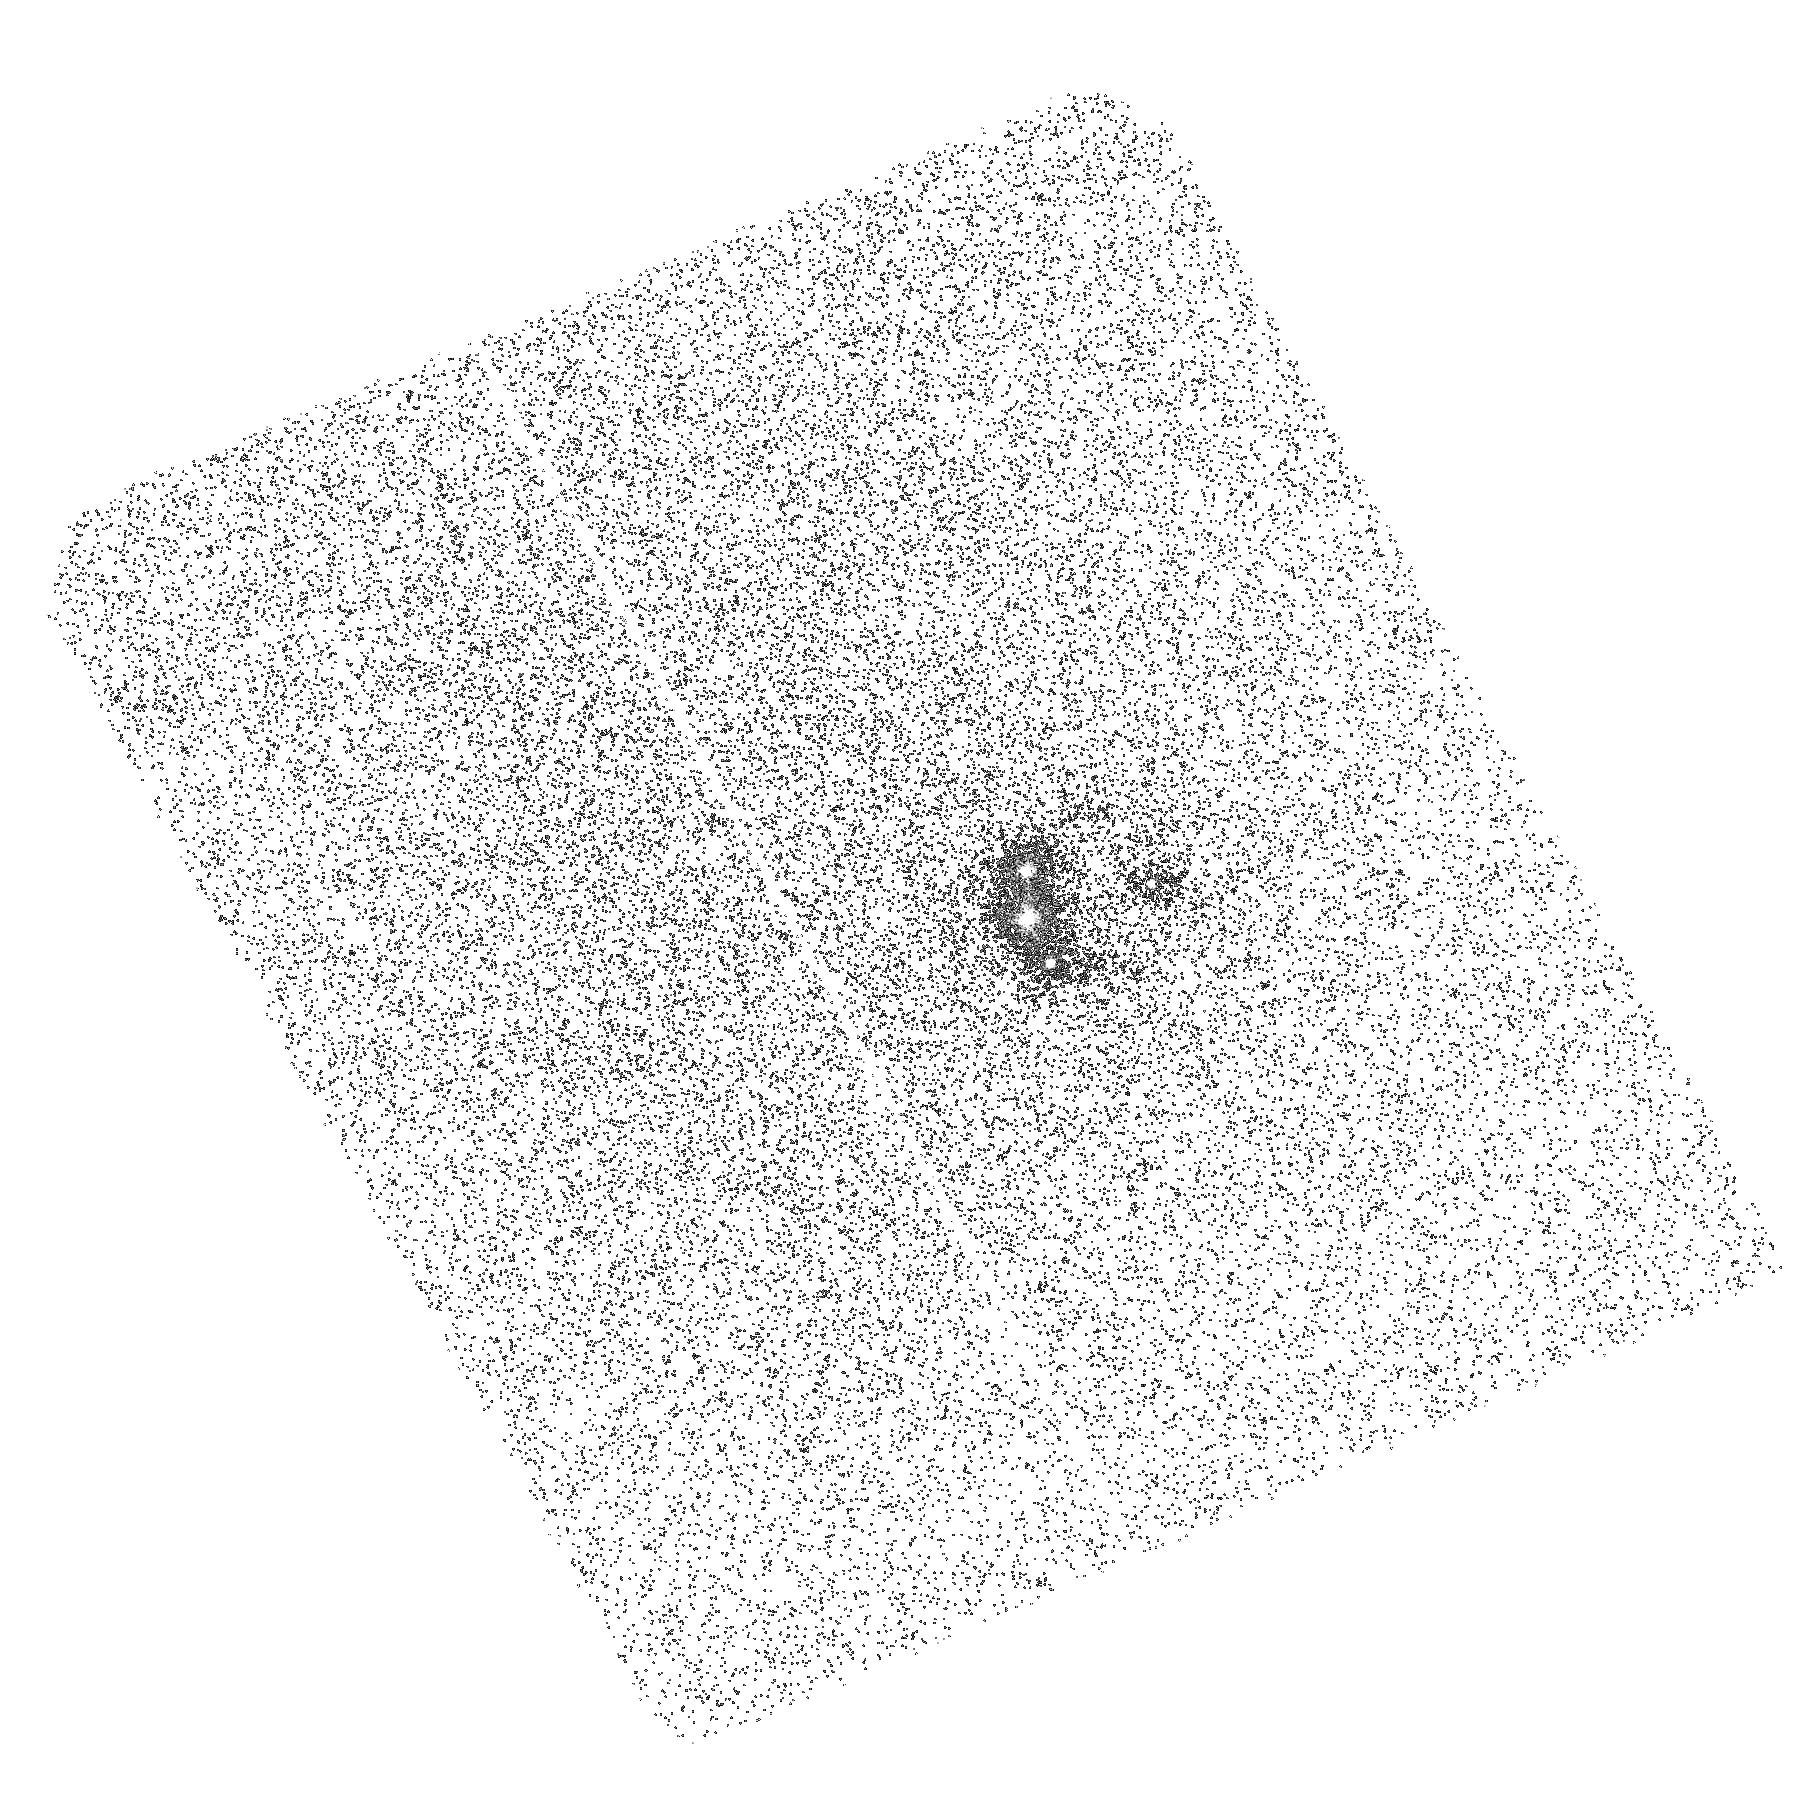
Target: RXJ1131-1231
Instrument: ACS/SBC
Filter: F165LP
Exposure: 42 min
Observation ID: hst_11225_09_acs_sbc_f165lp_j9ya09

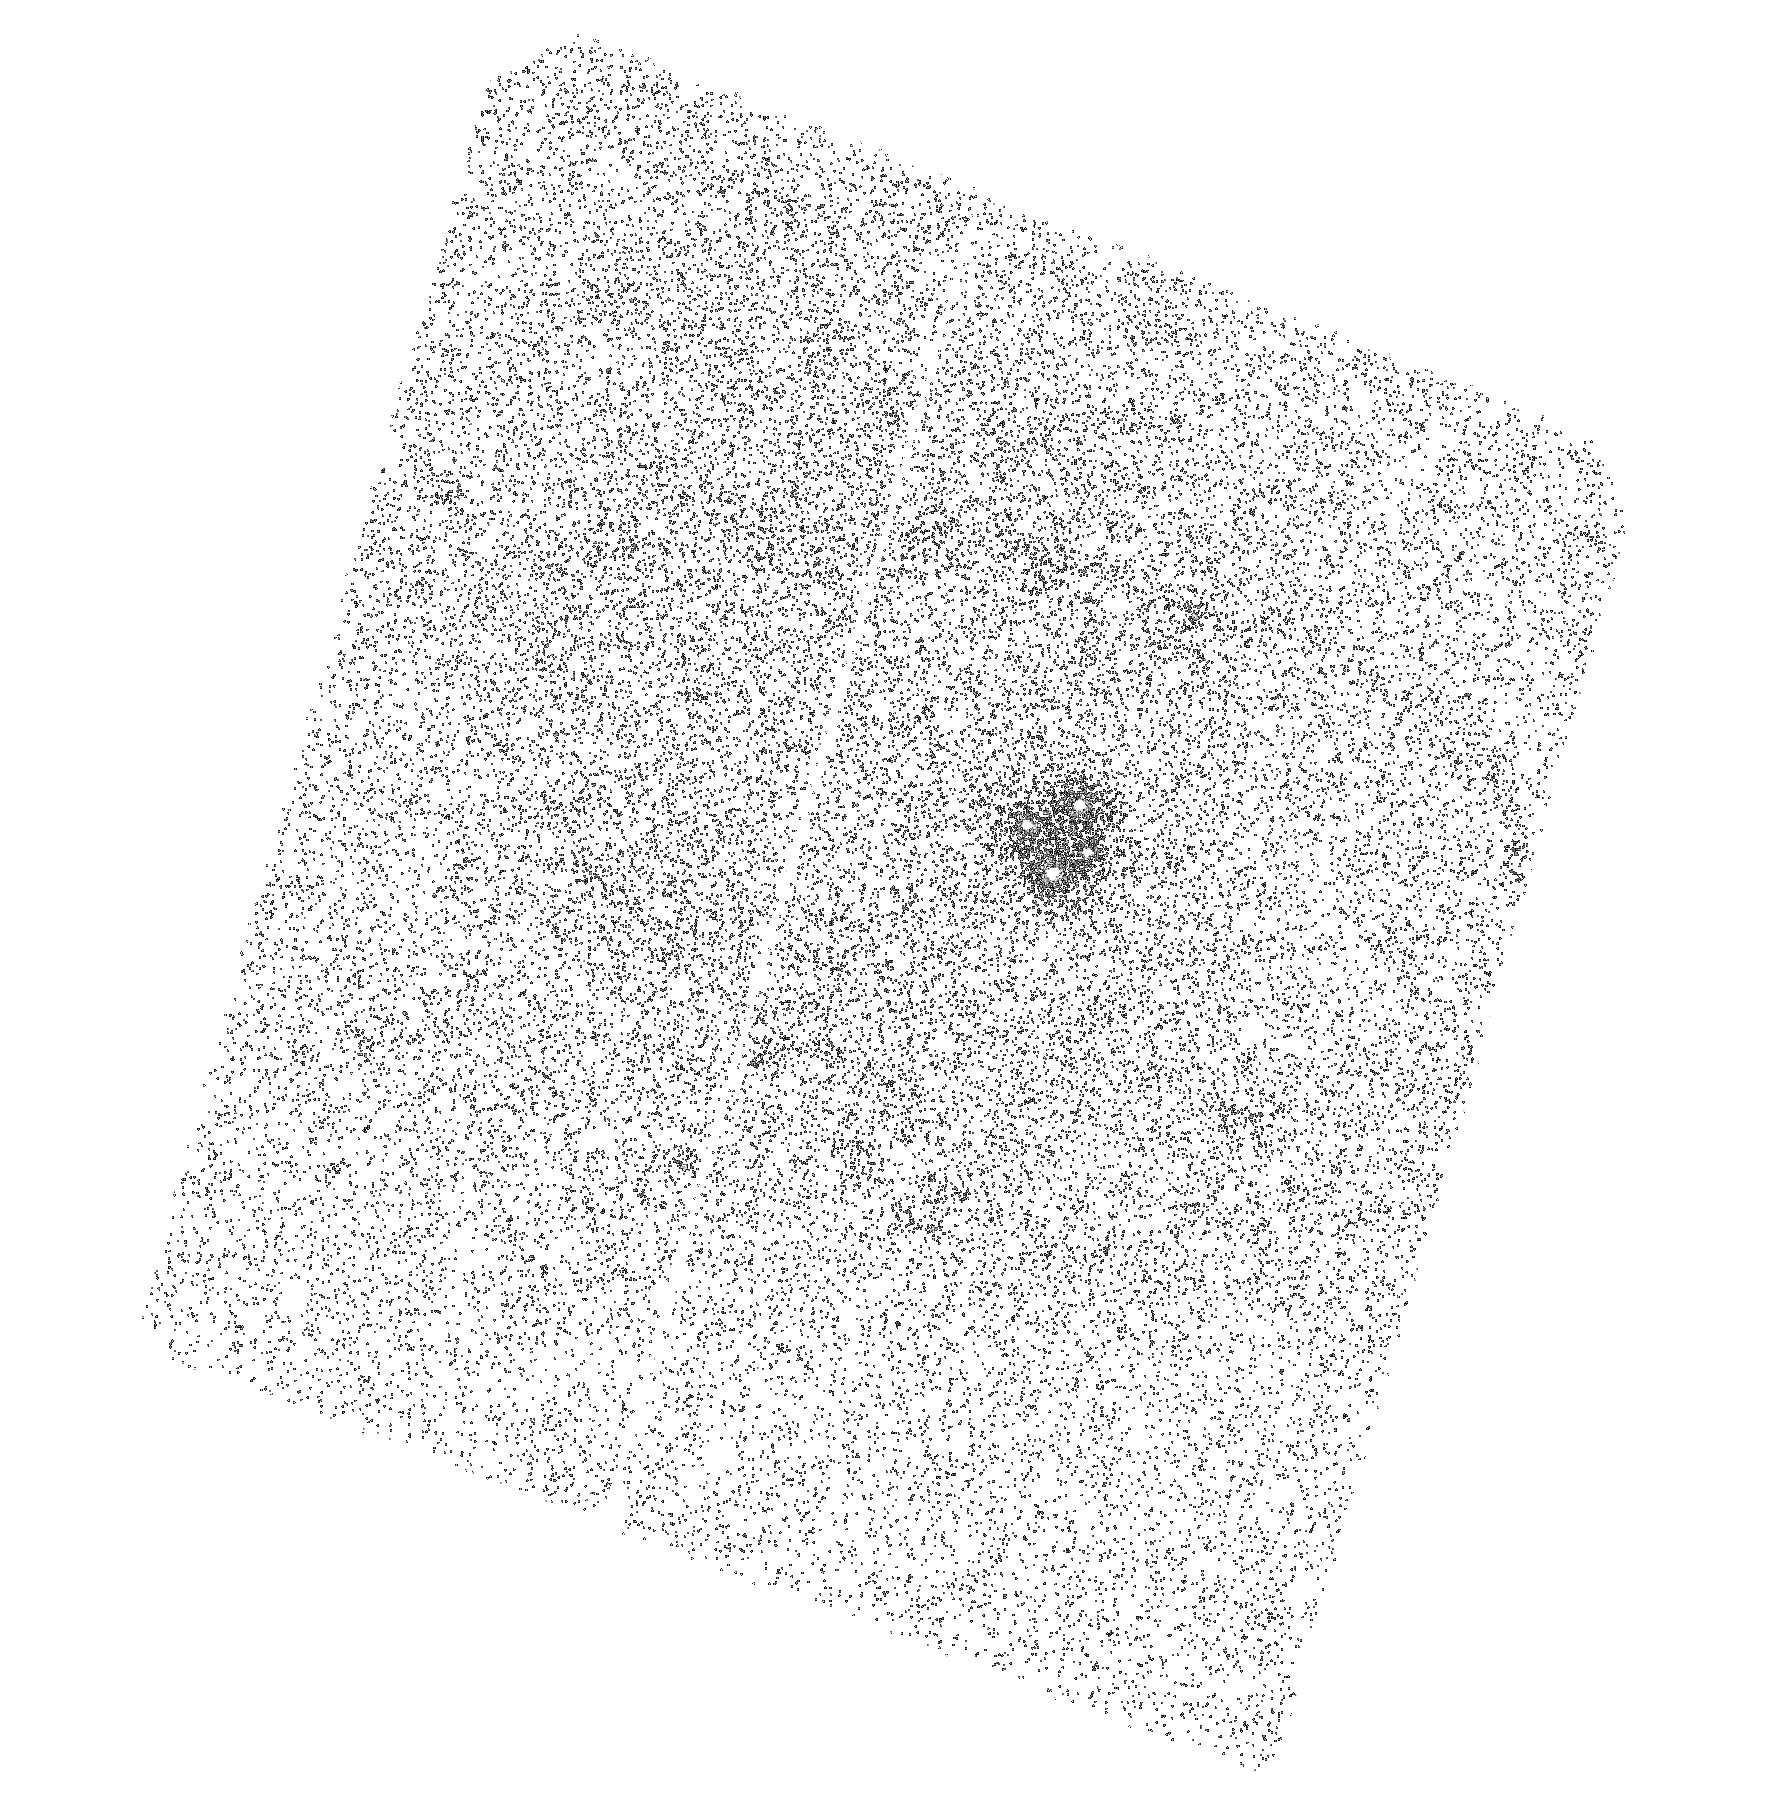
Target: Q2237+0305
Instrument: ACS/SBC
Filter: F165LP
Exposure: 42 min
Observation ID: hst_11225_01_acs_sbc_f165lp_j9ya01

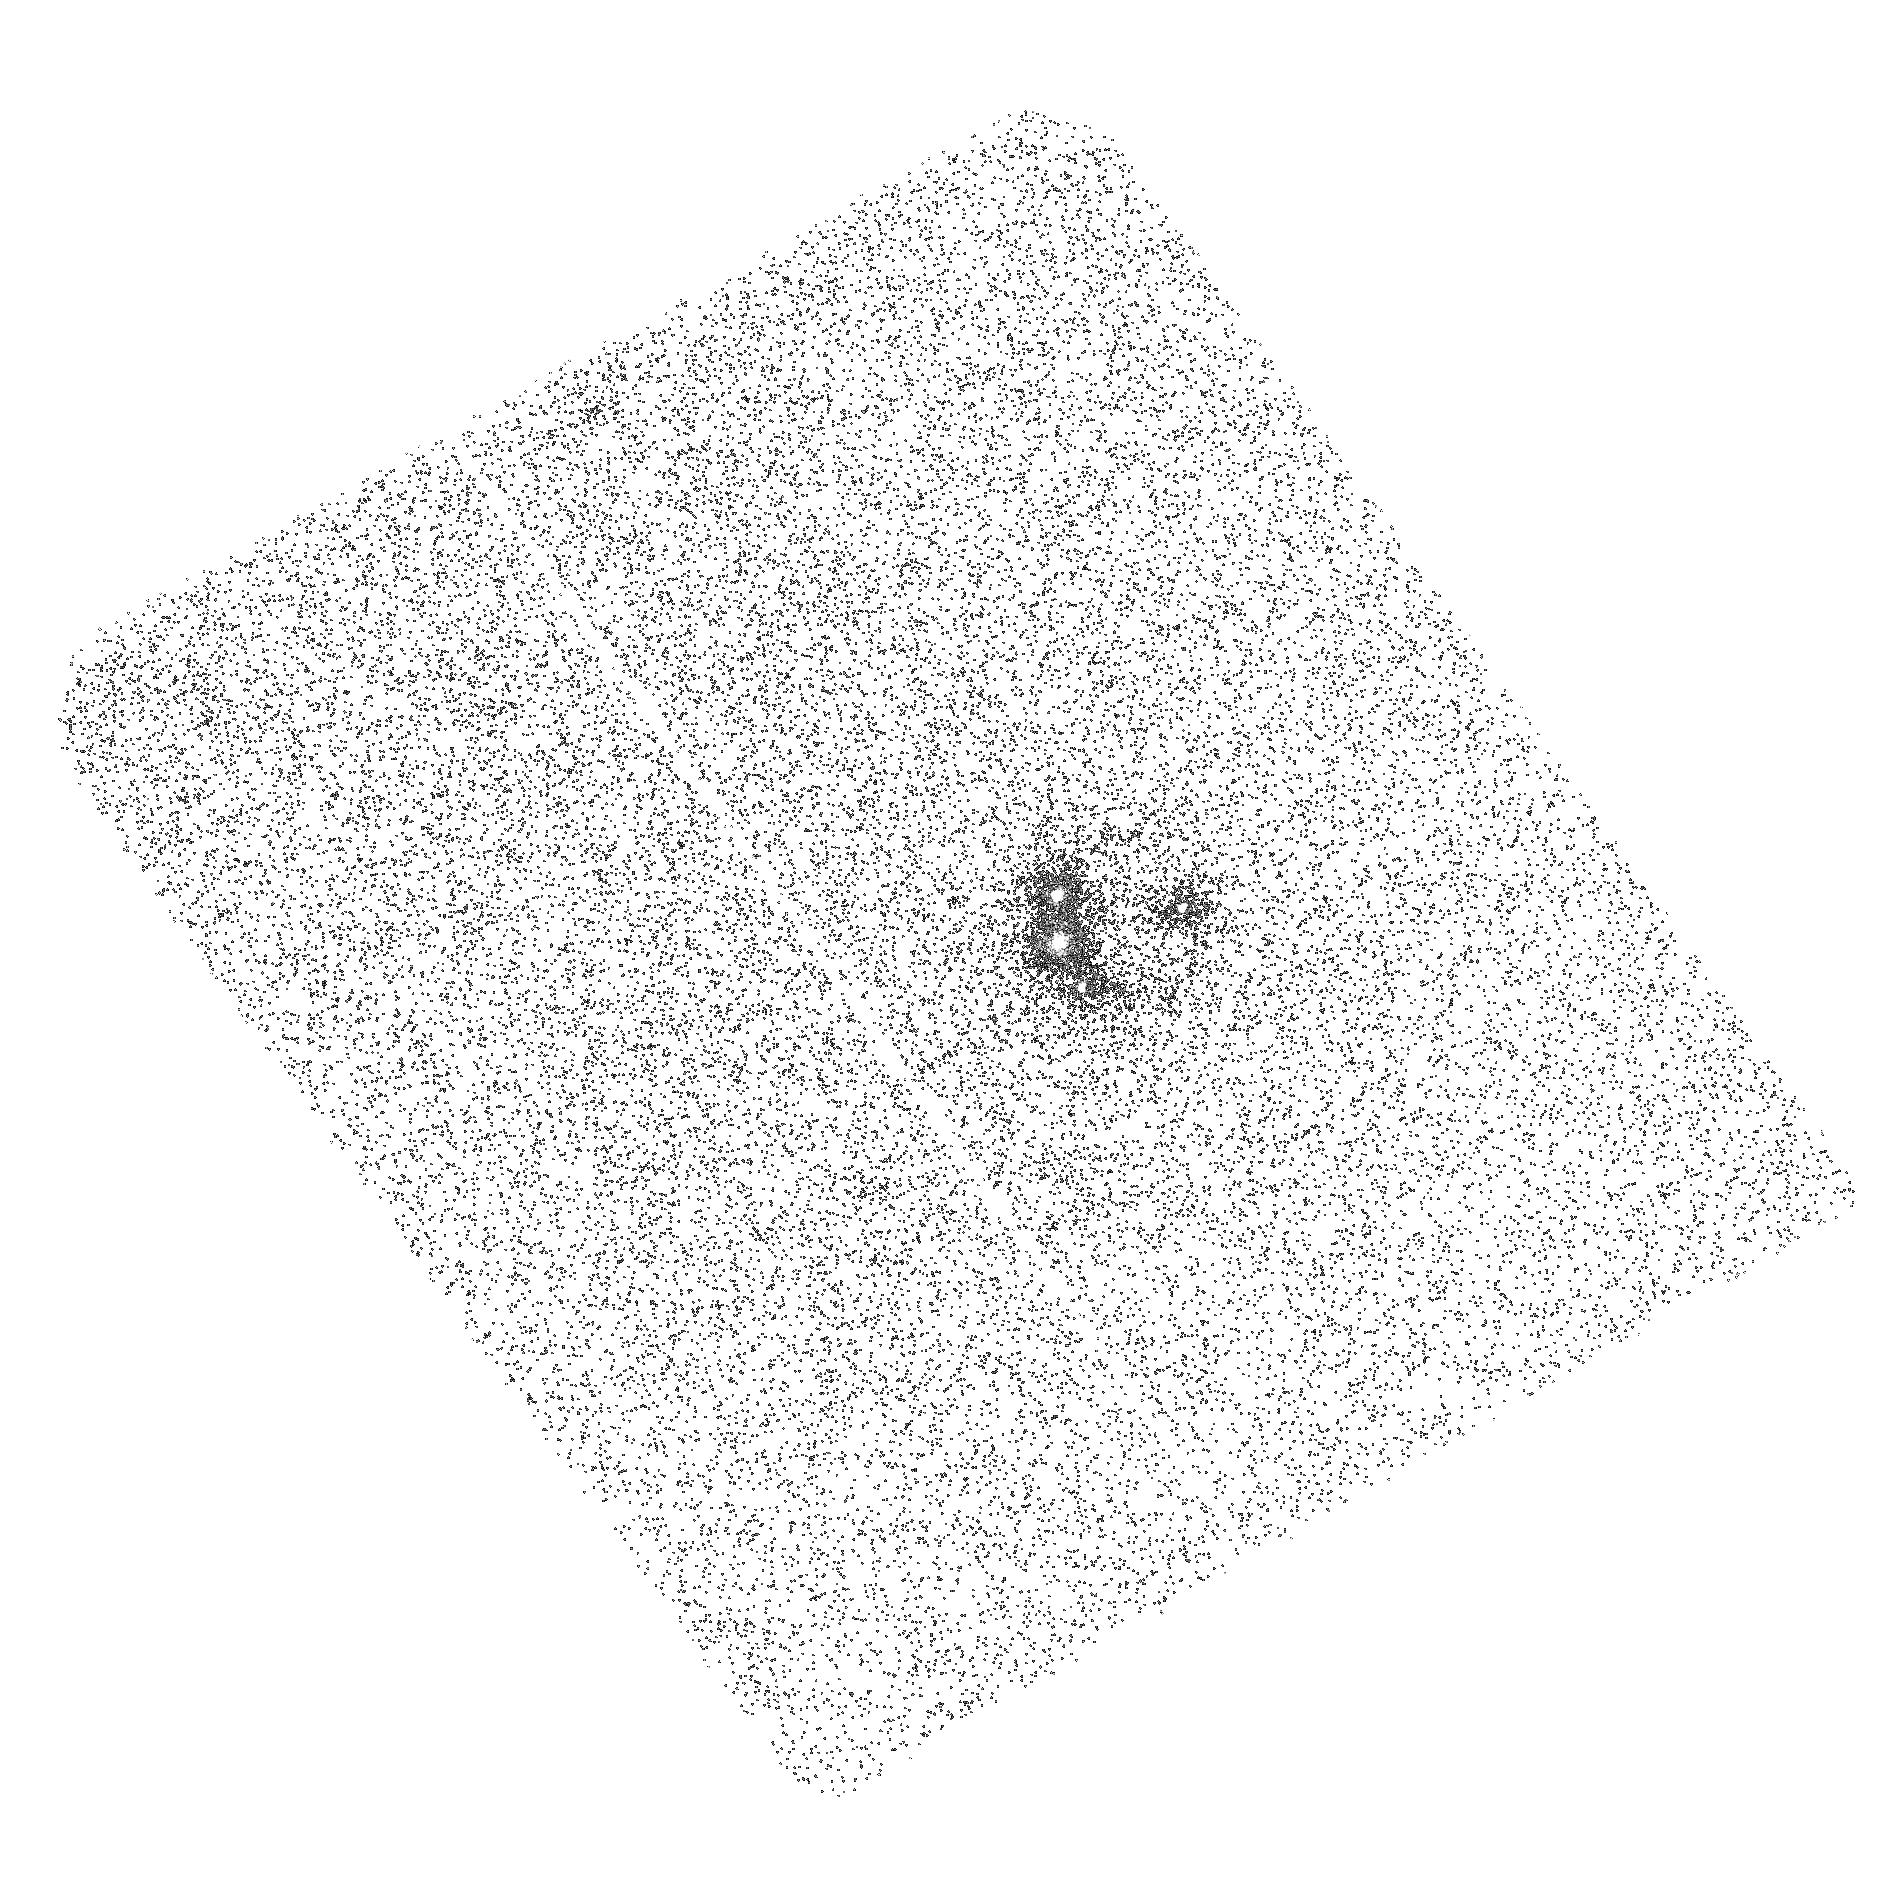
Target: RXJ1131-1231
Instrument: ACS/SBC
Filter: F165LP
Exposure: 42 min
Observation ID: hst_11225_10_acs_sbc_f165lp_j9ya10

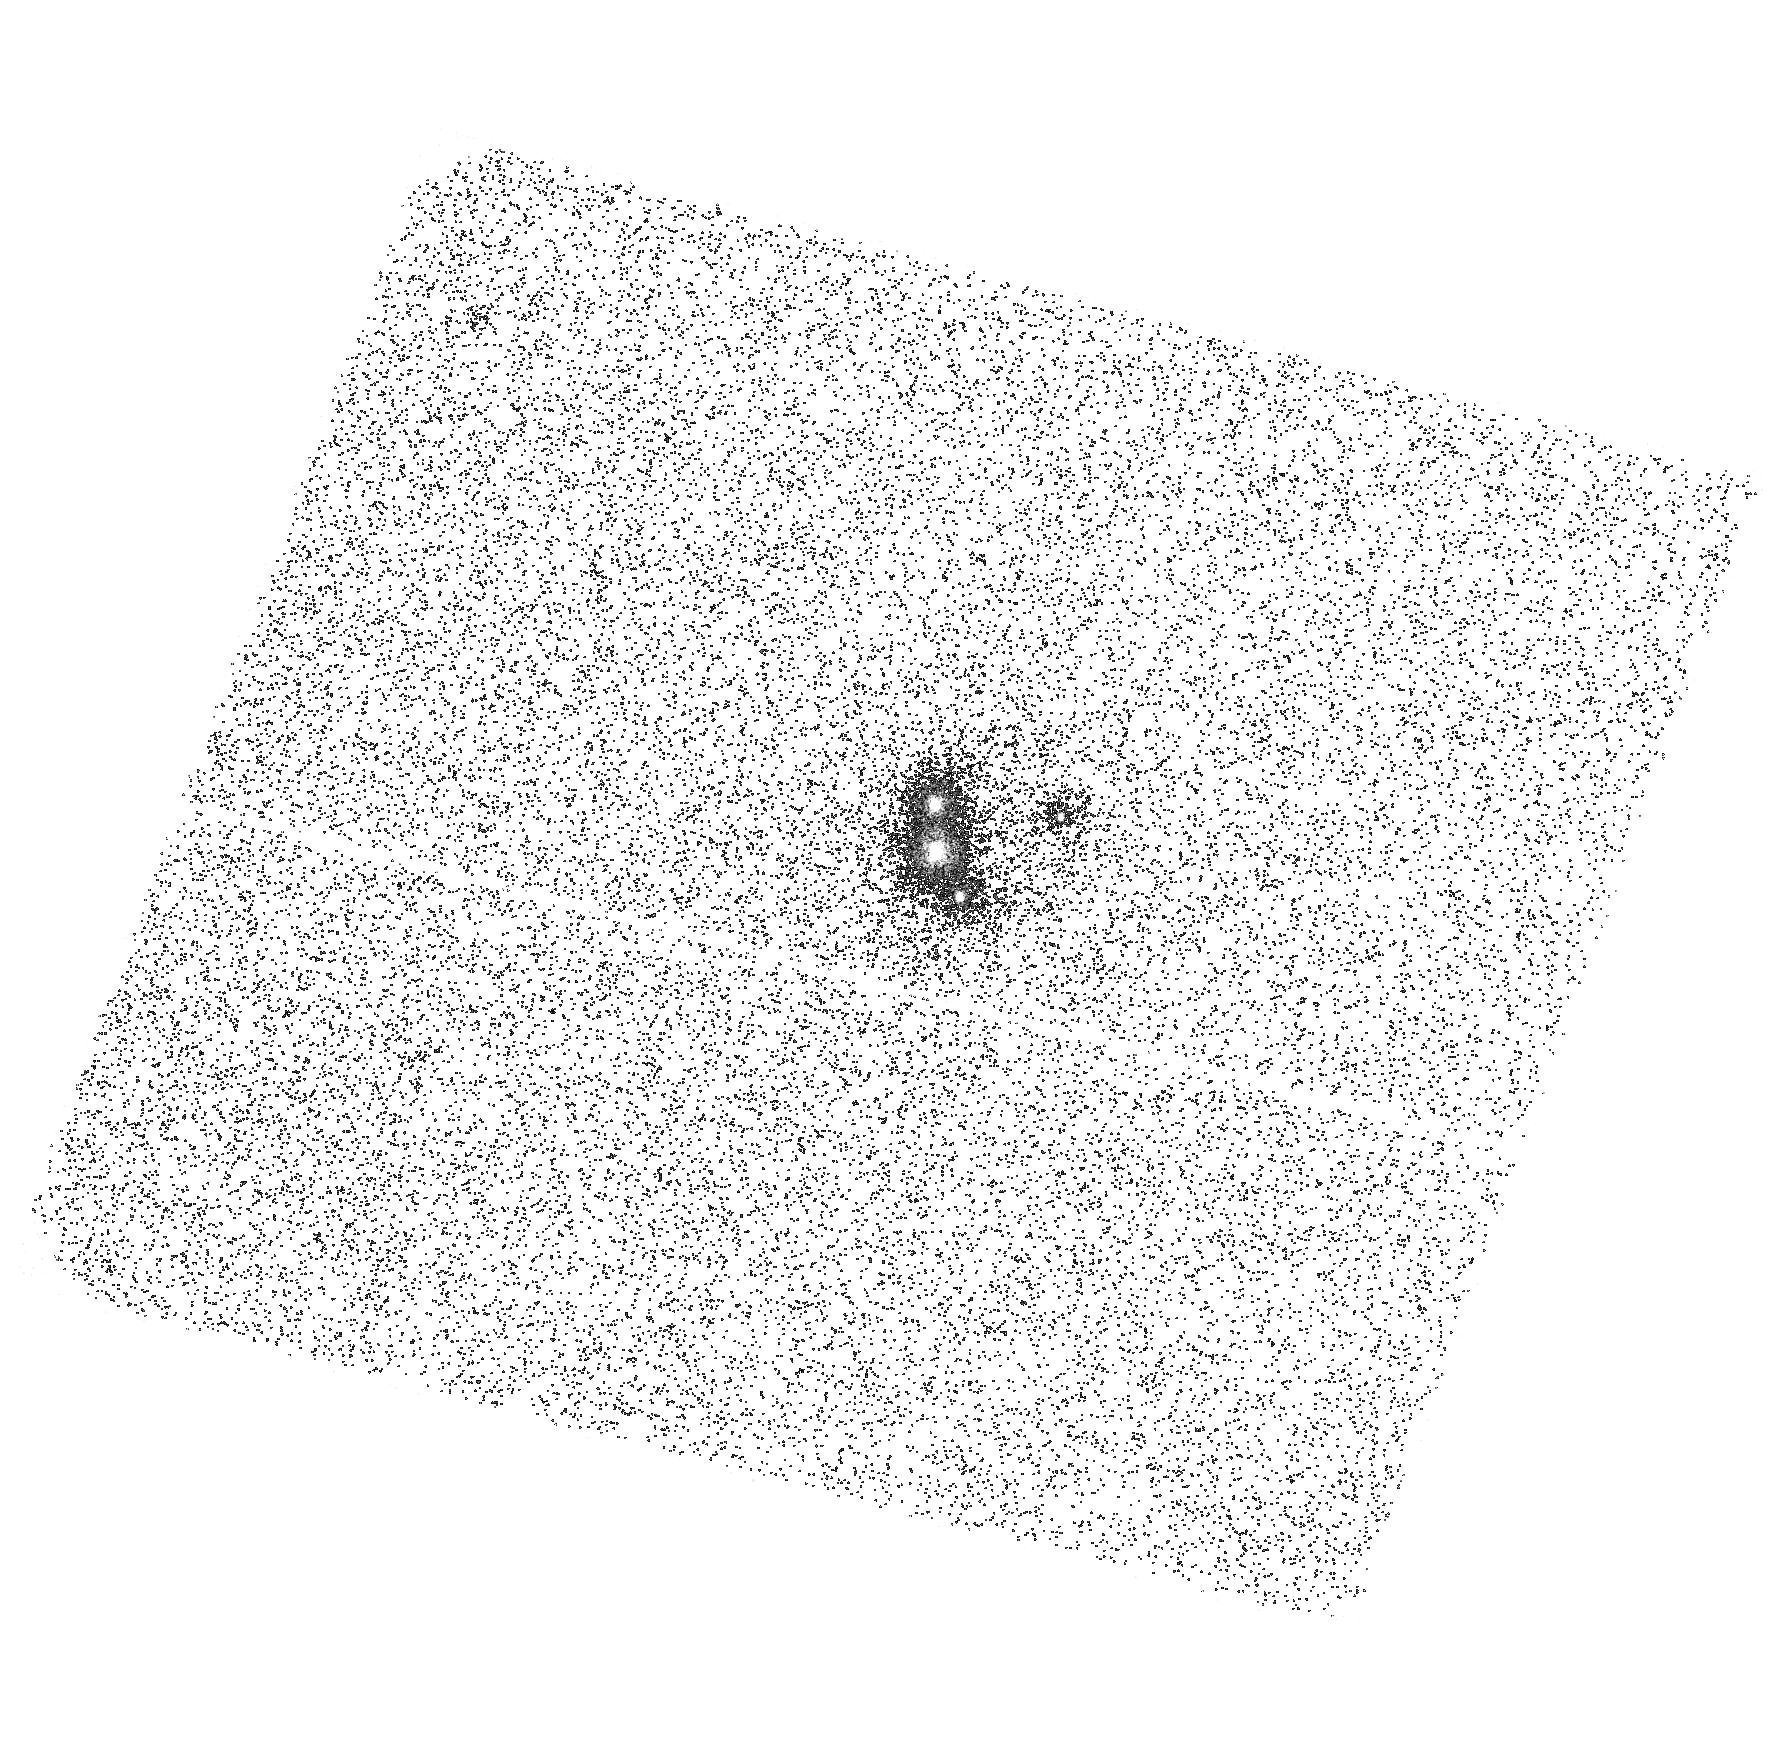
Target: RXJ1131-1231
Instrument: ACS/SBC
Filter: F165LP
Exposure: 42 min
Observation ID: hst_11225_12_acs_sbc_f165lp_j9ya12

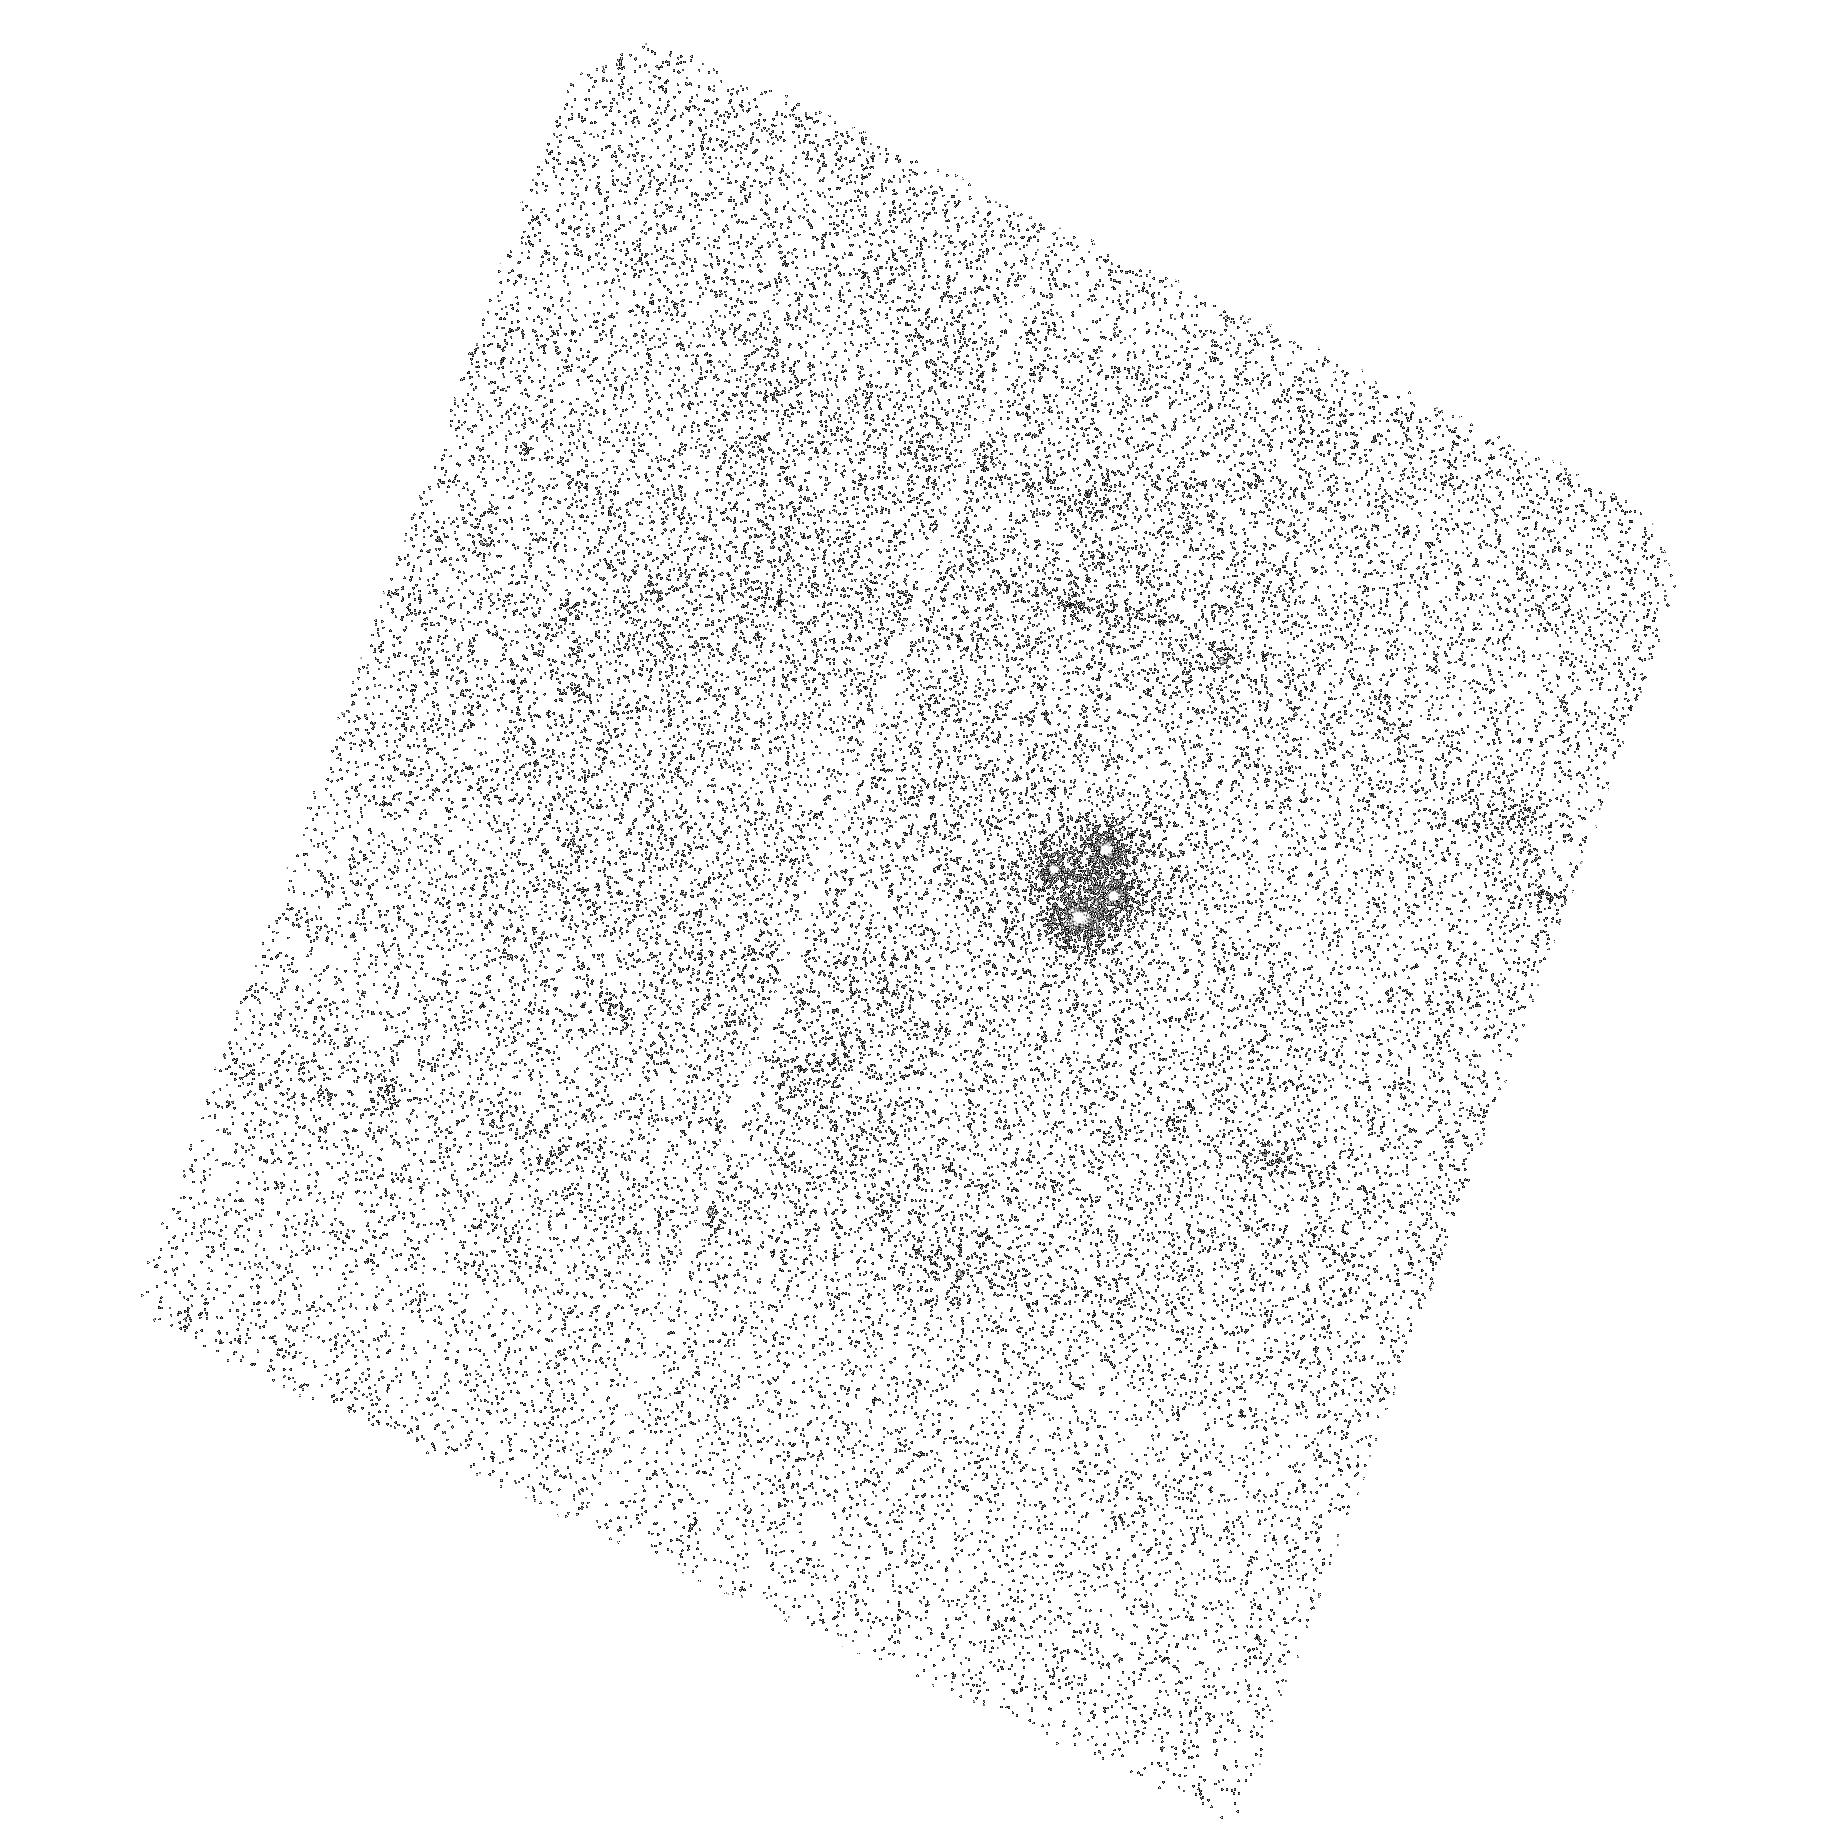
Target: Q2237+0305
Instrument: ACS/SBC
Filter: F165LP
Exposure: 42 min
Observation ID: hst_11225_07_acs_sbc_f165lp_j9ya07

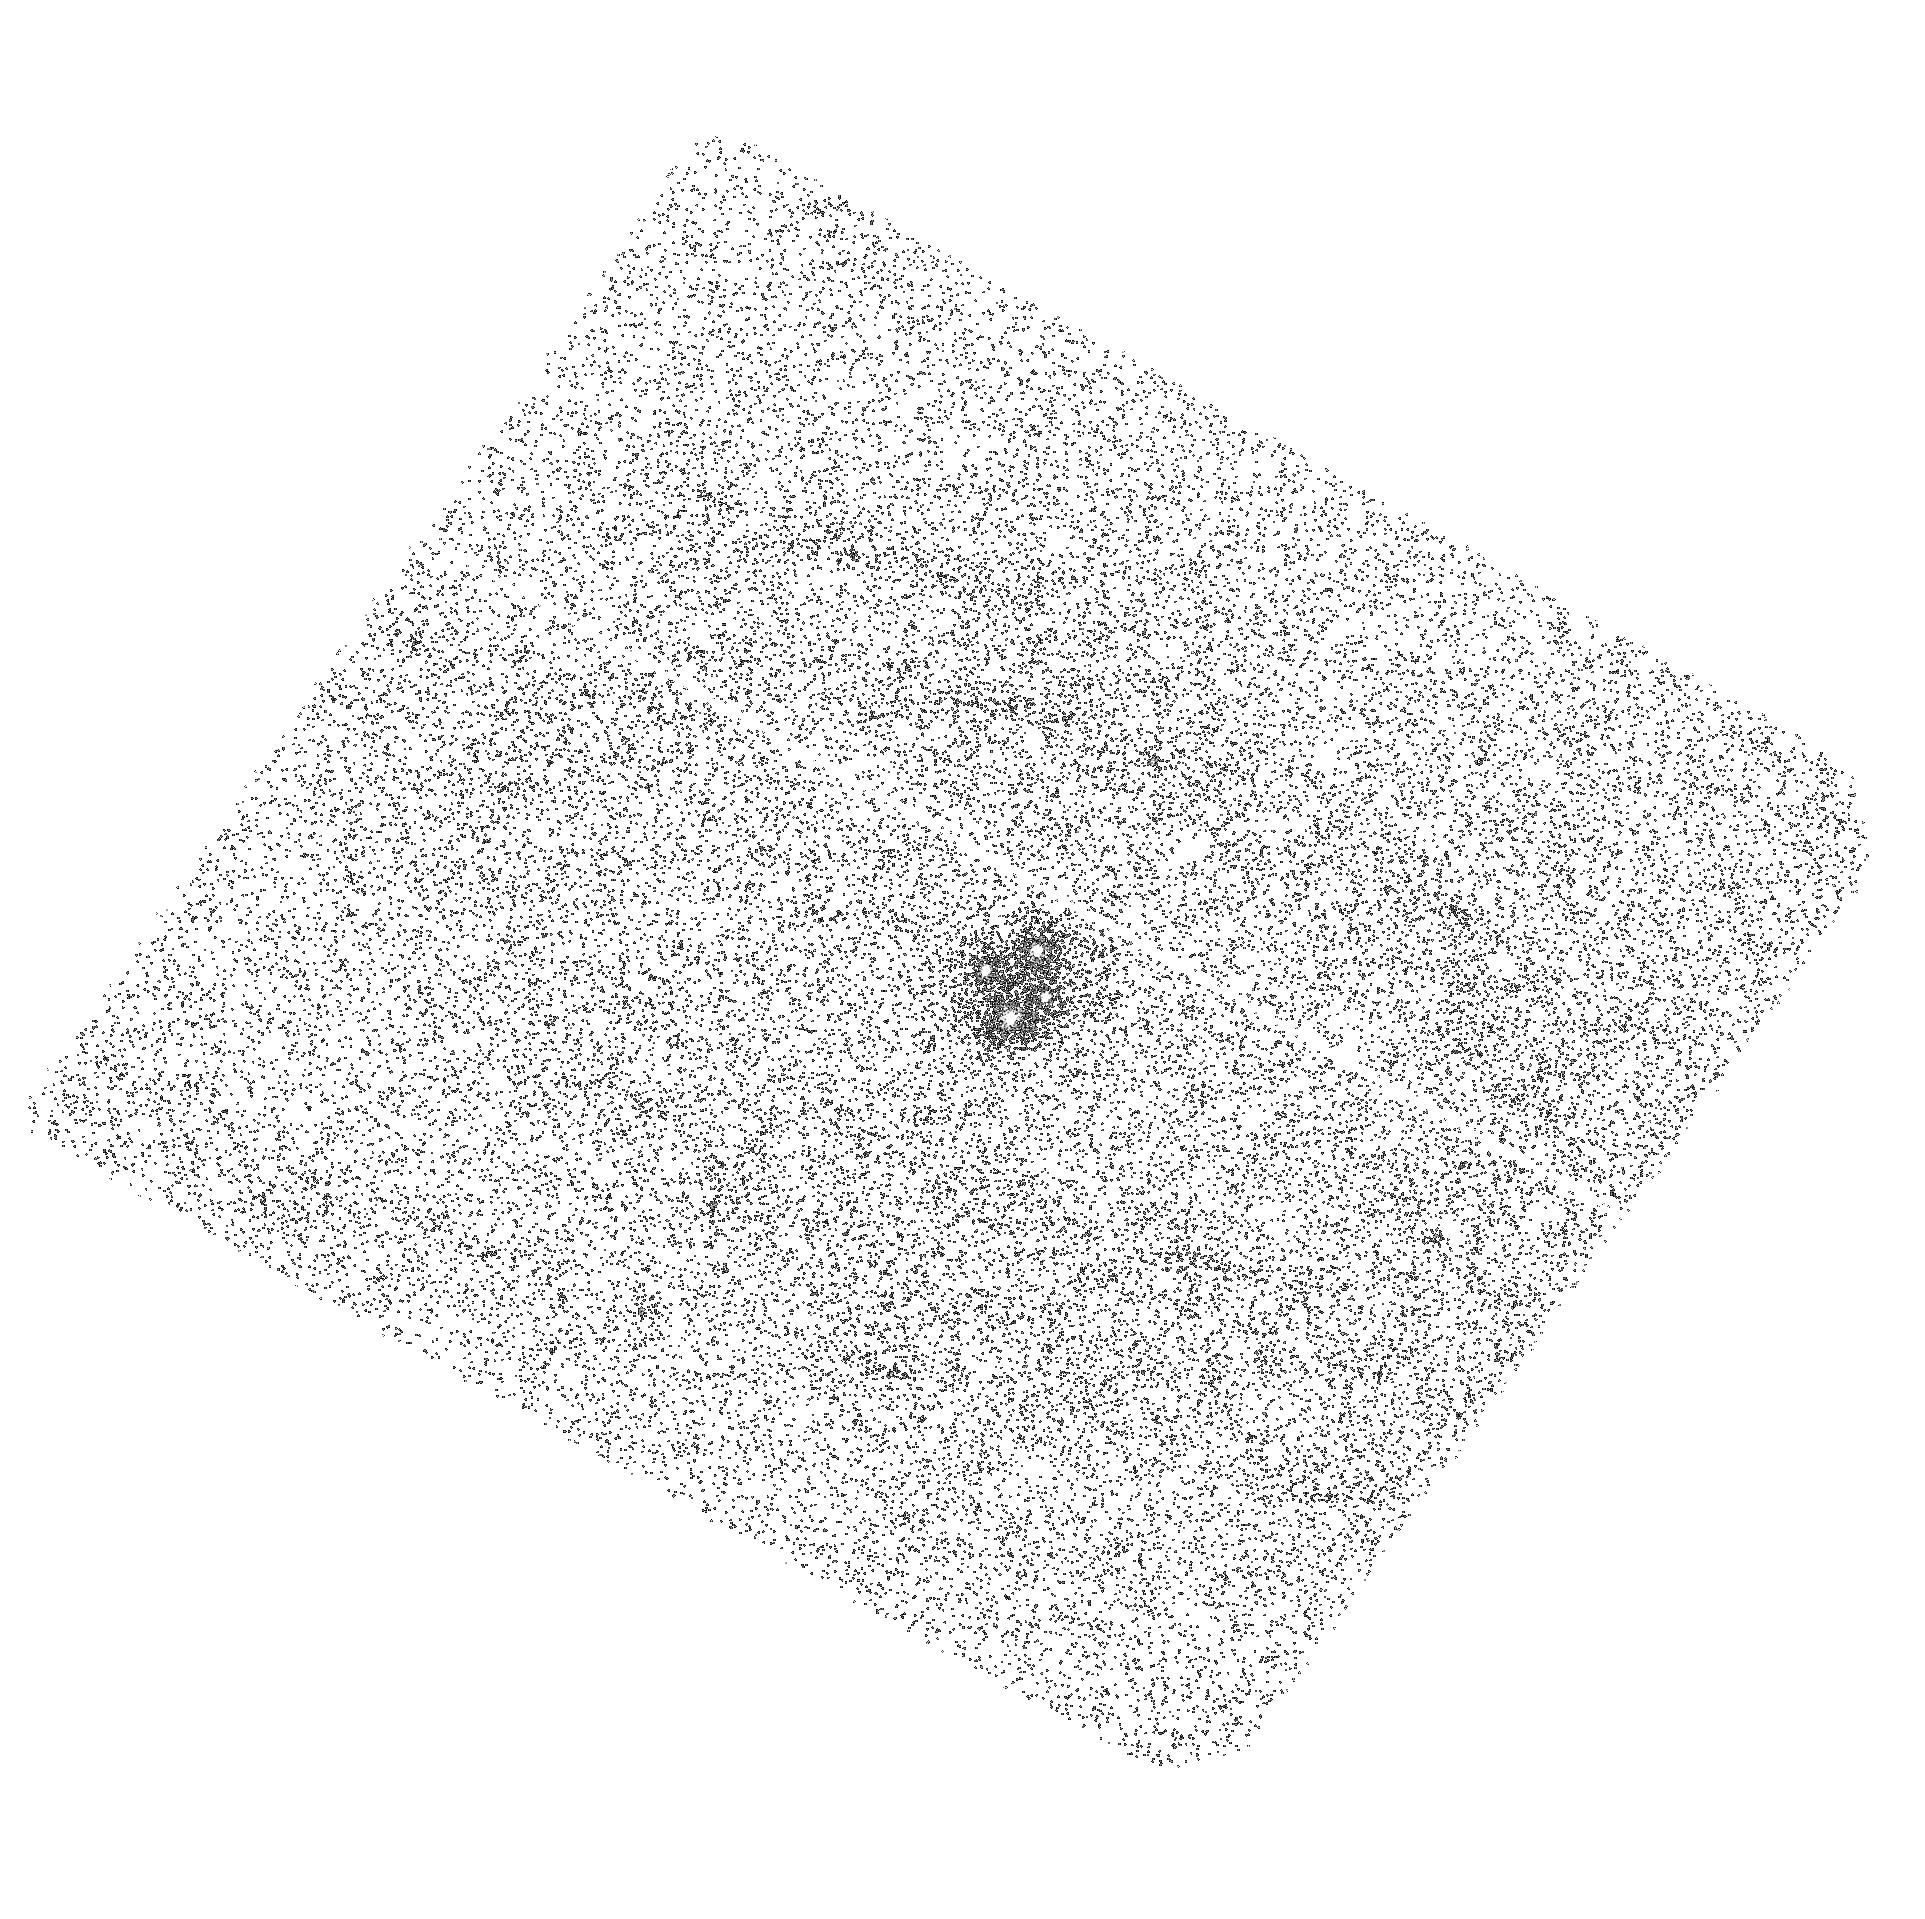
Target: Q2237+0305
Instrument: ACS/SBC
Filter: F165LP
Exposure: 42 min
Observation ID: hst_11225_04_acs_sbc_f165lp_j9ya04

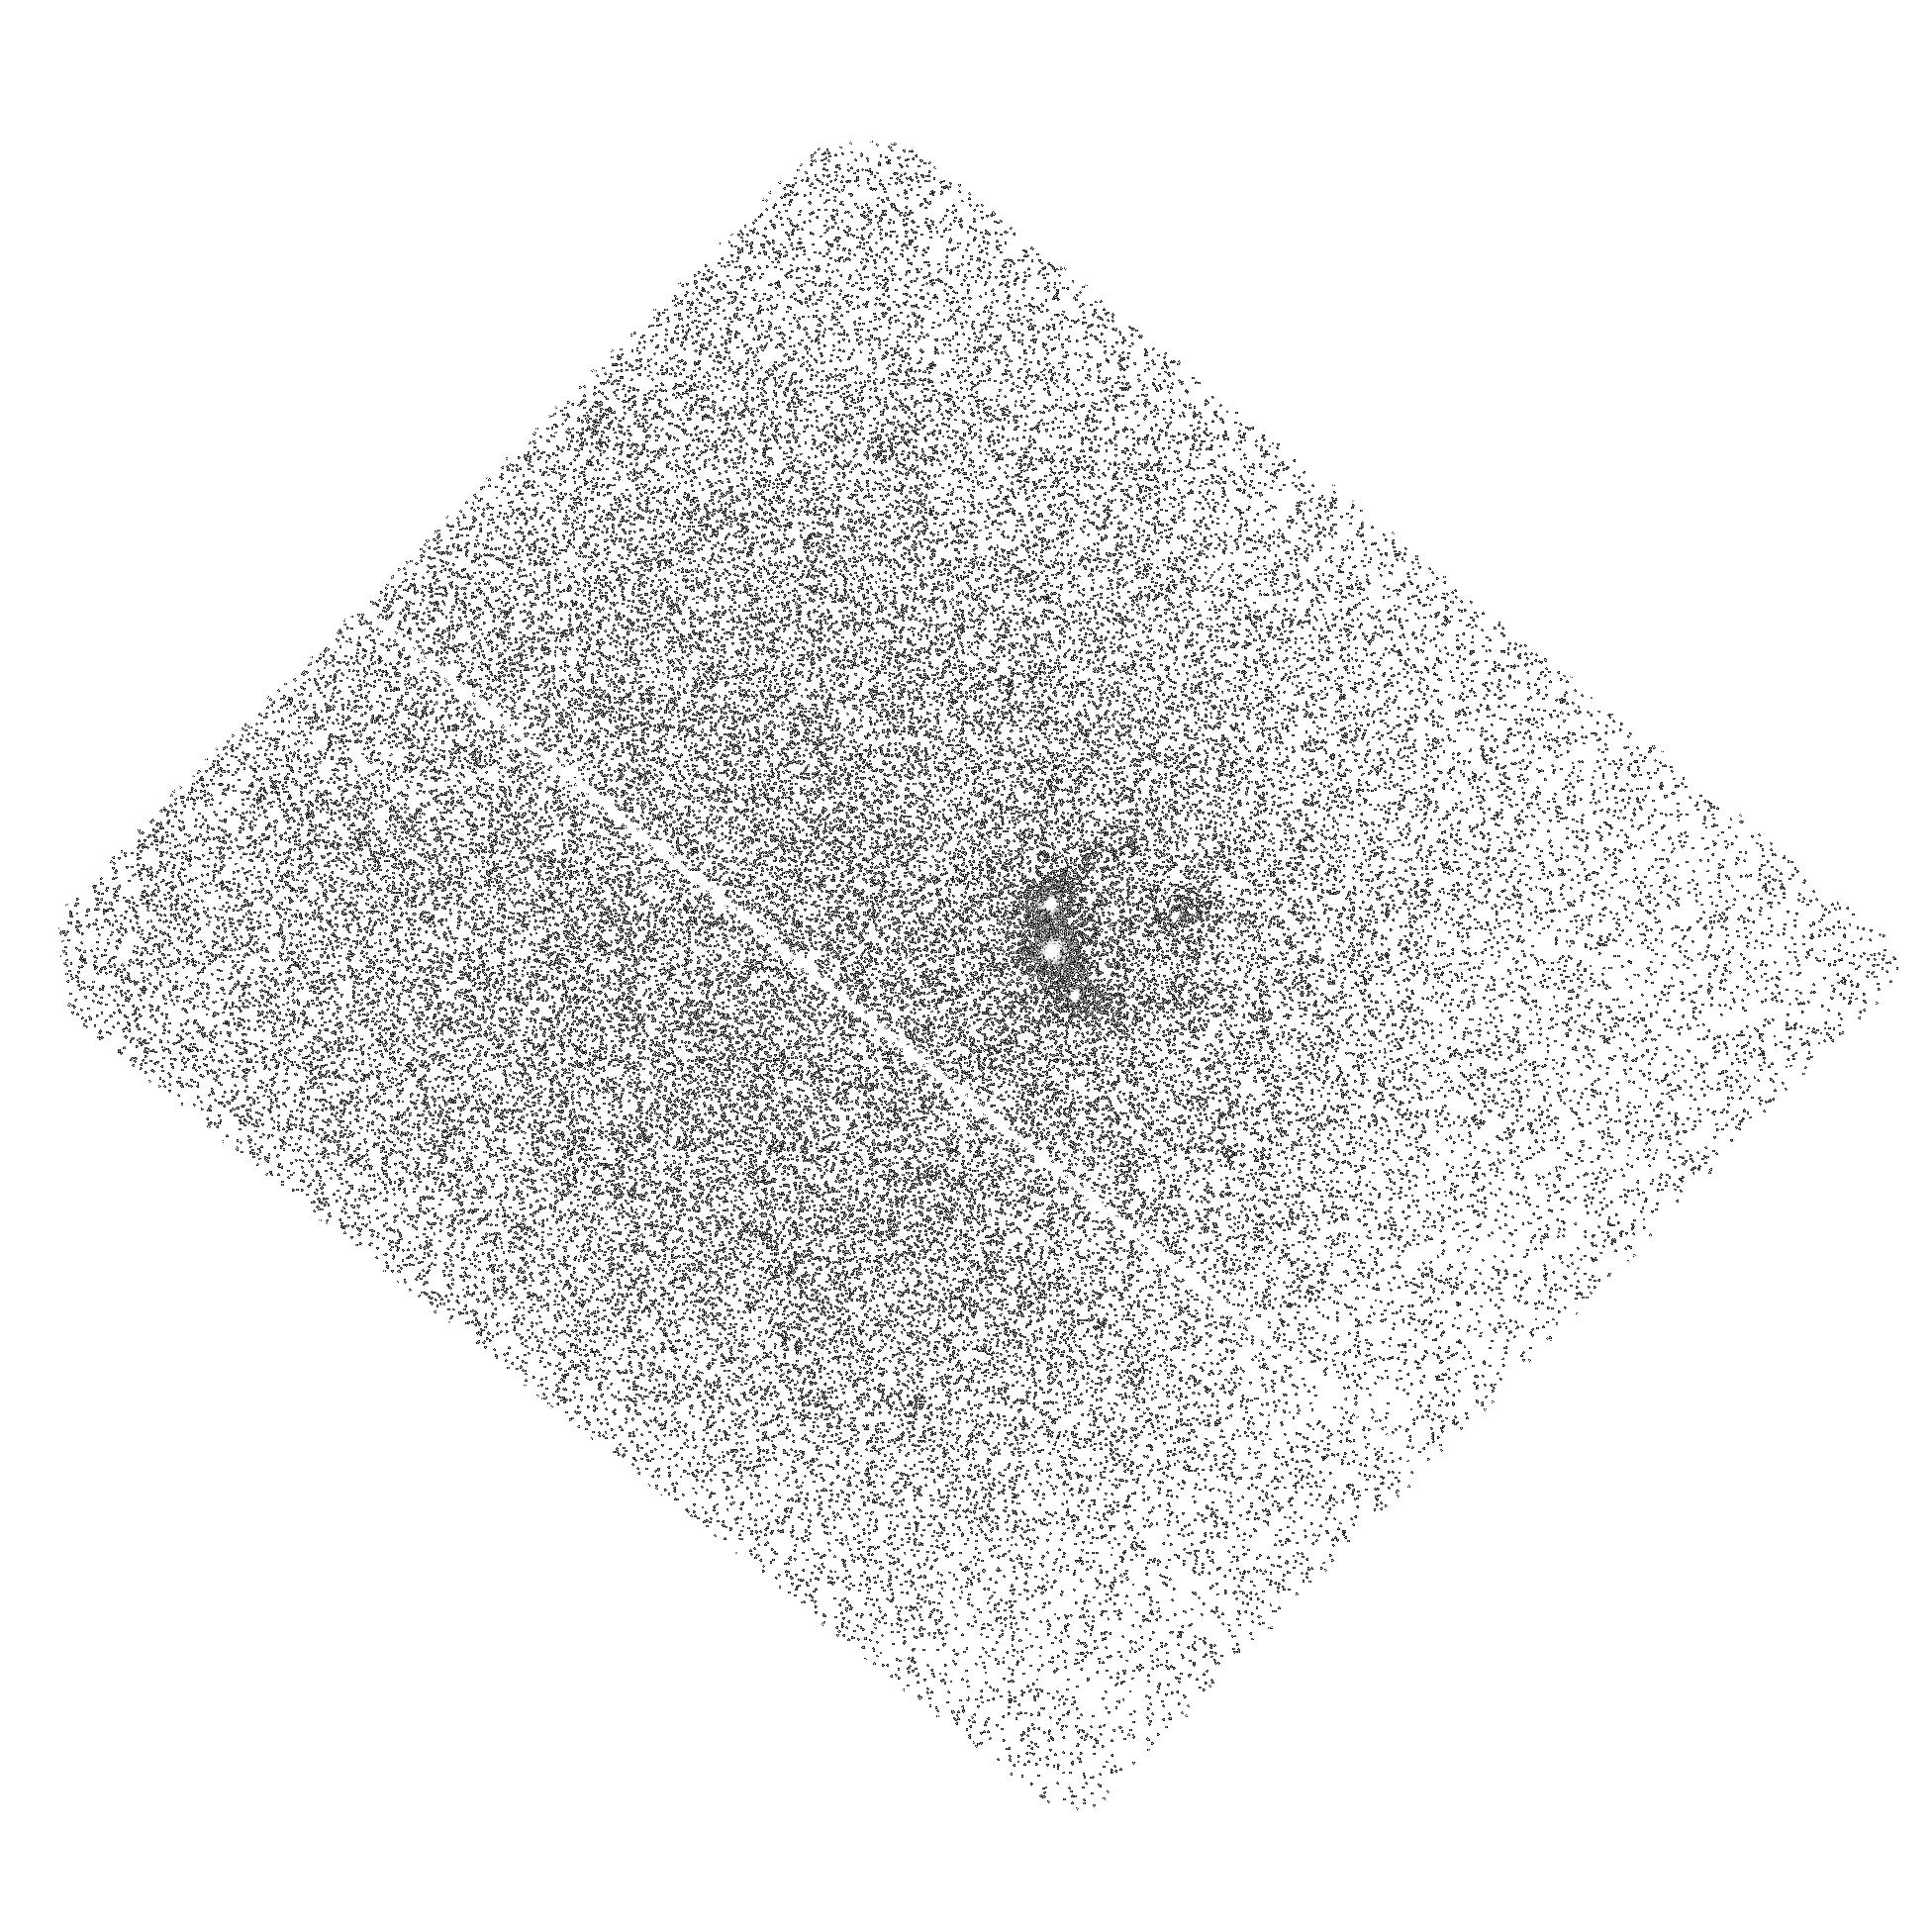
Target: RXJ1131-1231
Instrument: ACS/SBC
Filter: F165LP
Exposure: 42 min
Observation ID: hst_11225_11_acs_sbc_f165lp_j9ya11

The Wavelength Dependence of Accretion Disk Structure (PI: Kochanek, Chris S.)

We can now routinely measure the size of quasar accretion disks using gravitational microlensing of lensed quasars. The next step to testing accretion disk models is to measure the size of accretion disks as a function of wavelength, particularly at the UV and X-ray wavelengths that should probe the inner, strong gravity regime. Here we focus on two four-image quasar lenses that already have optical (R band) and X-ray size measurements using microlensing. We will combine the HST observations with ground-based monitoring to measure the disk size as a function of wavelength from the near-IR to the UV. We require HST to measure the image flux ratios in the ultraviolet continuum near the Lyman limit of the quasars. The selected targets have estimated black hole masses that differ by an order of magnitude, and we should find wavelength scalings for the two systems that are very different because the Blue/UV wavelengths should correspond to parts of the disk near the inner edge for the high mass system but not in the low mass system. The results will be modeled using a combination of simple thin disk models and complete relativistic disk models. While requiring only 18 orbits, success for one system requires observations in both Cycles 16 and 17.